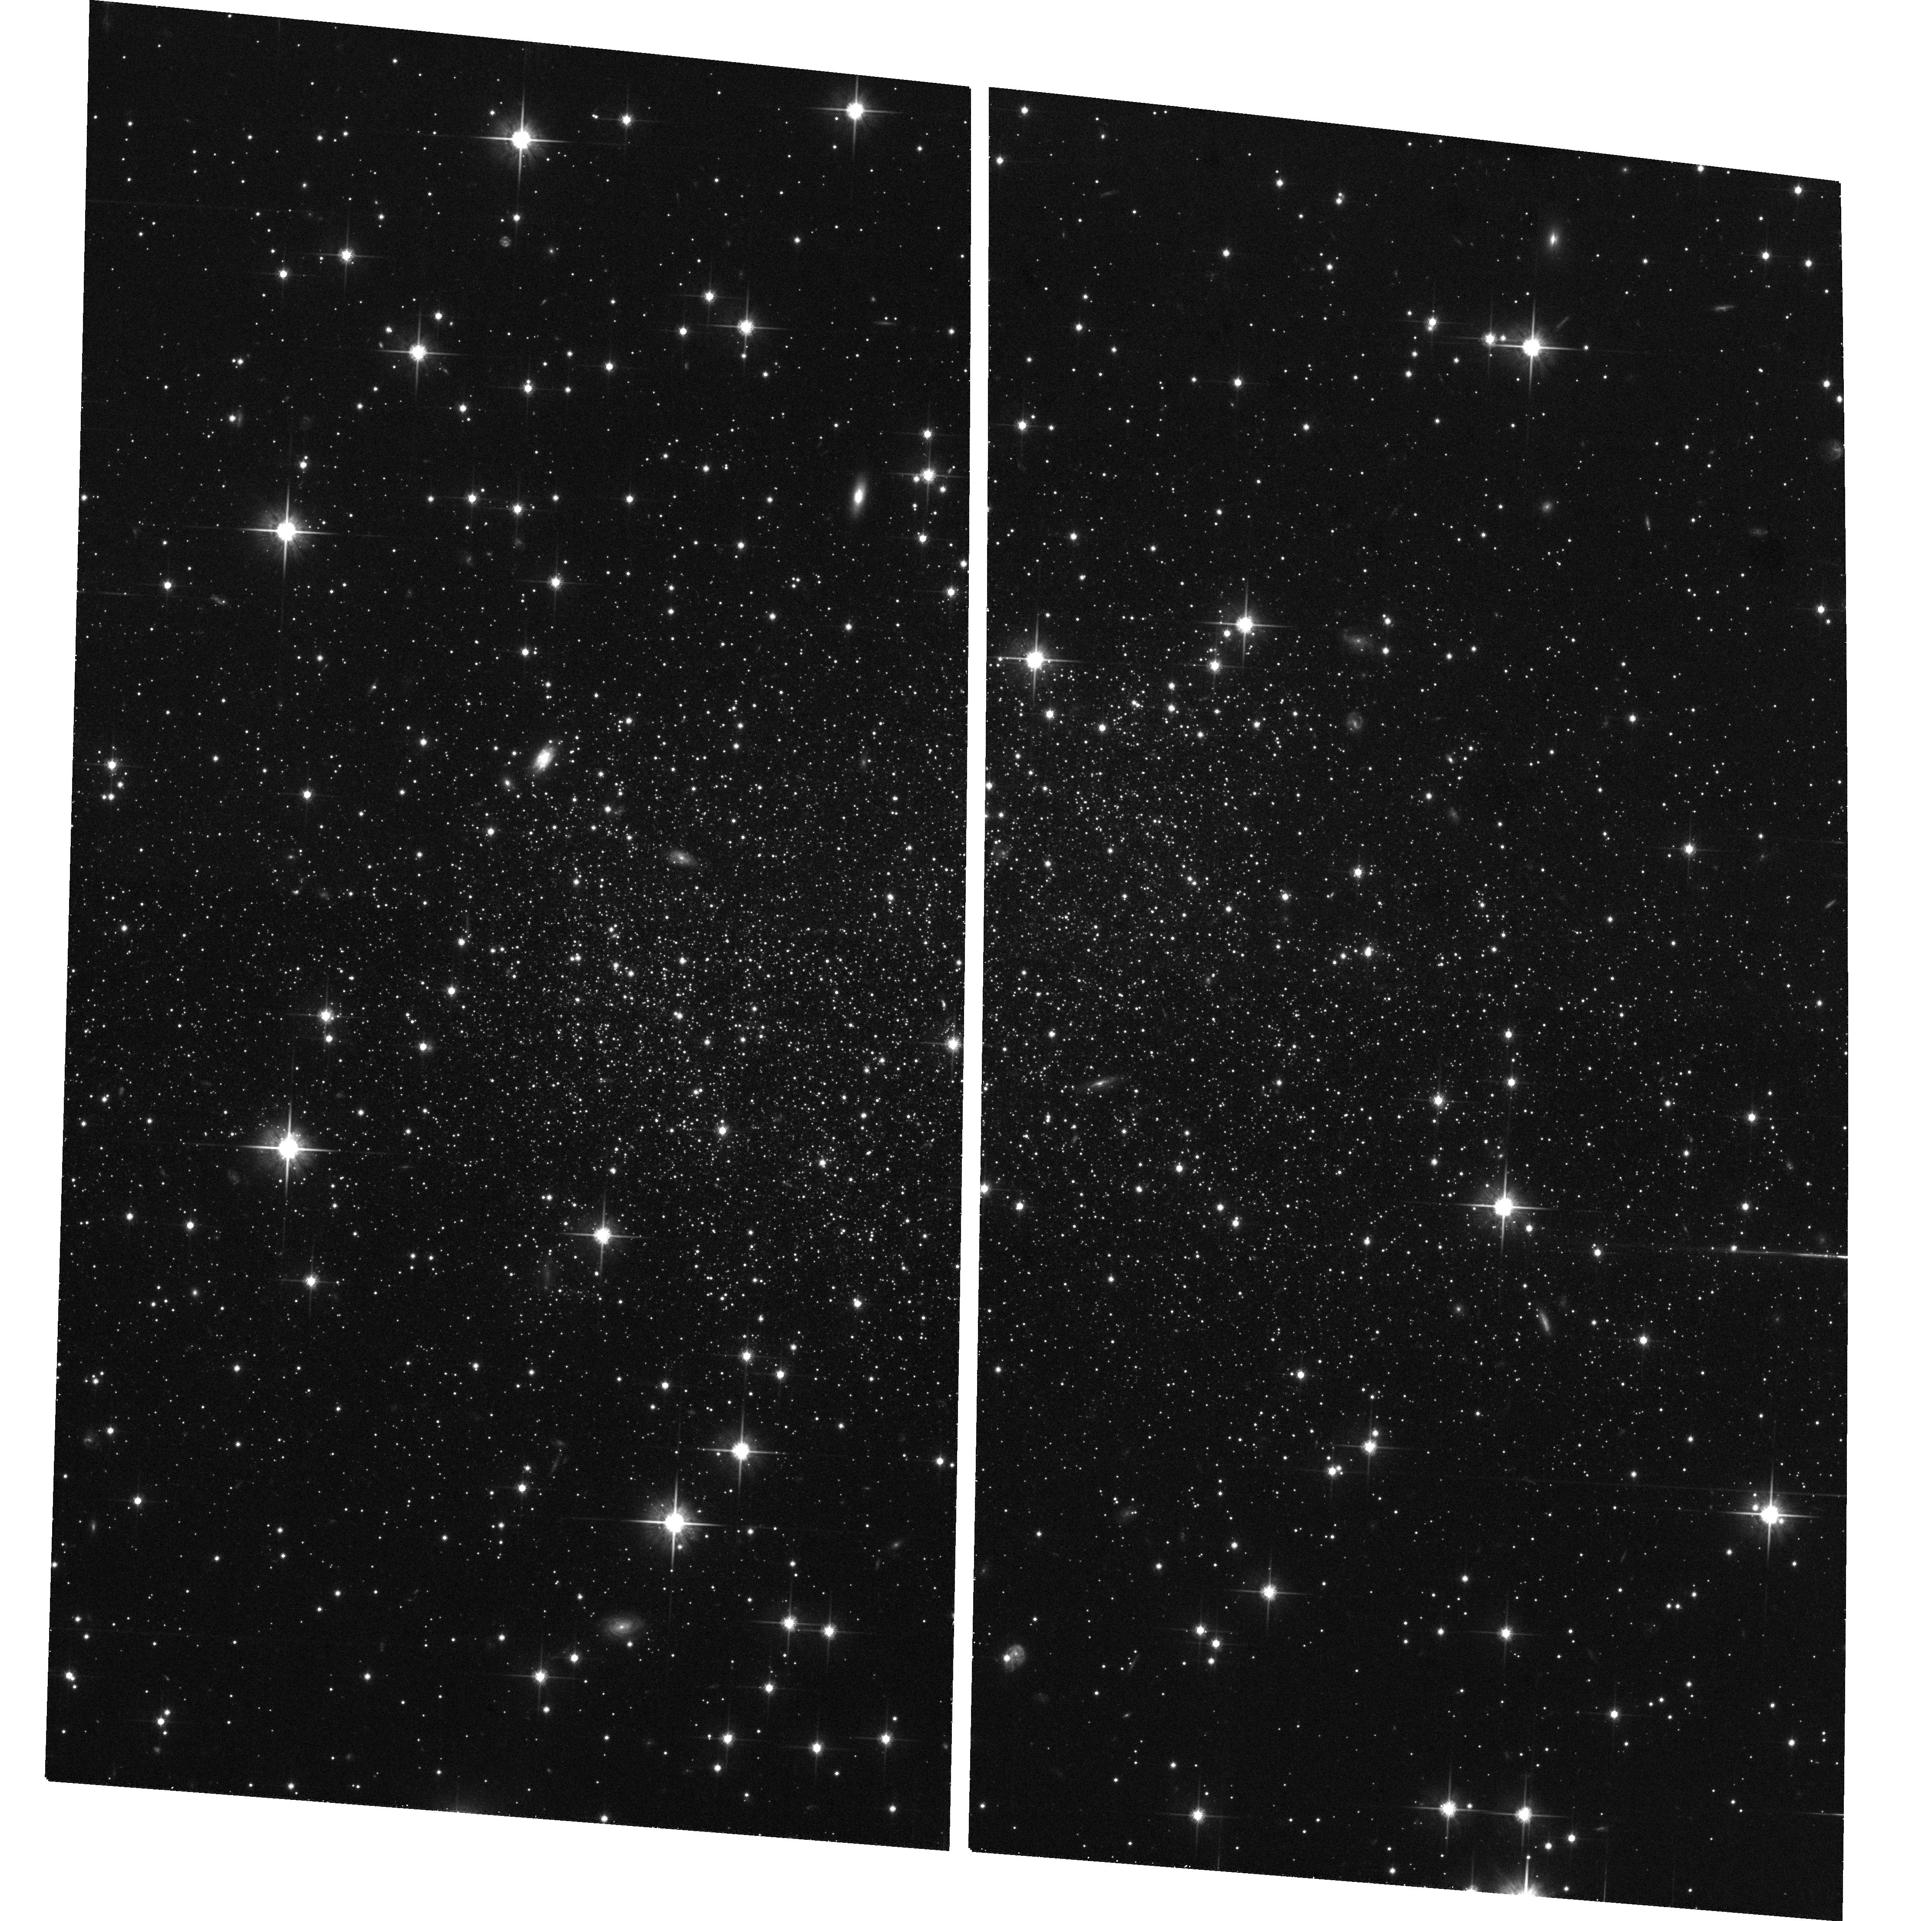
Target: ESO594-G004-IIEPOCH. Instrument: ACS/WFC. Filter: F814W. Exposure: 34 min. Observation ID: hst_10472_01_acs_wfc_f814w_j9cj01

SagDIG: a benchmark for understanding star formation in extreme low-metallicity galaxies (PI: Momany, Yazan)

A long-standing question in the field of galaxy evolution is whether metal-poor star-forming galaxies (like I ZW 18) posses a very old (>10 Gyr) stellar population. An excellent example of such a primordial galaxy is the Sagittarius dwarf irregular (SagDIG). Besides being very metal-poor, this object is exceptionally rich in atomic gas and shows evidence of propagating star formation. Such features make of SagDIG and ideal target for the study of star formation and its triggering mechanism in extremely metal-poor environments. The deep, wide-field imaging capability of ACS is able to detect an unprecedented number of the oldest stellar population. Such data will enable the construction of both the star formation and chemical enrichment history. In particular, determining the epoch of formation of the first stars in such objects places a constraint on heirarchical galaxy formation in "bottom up" cosmologies.